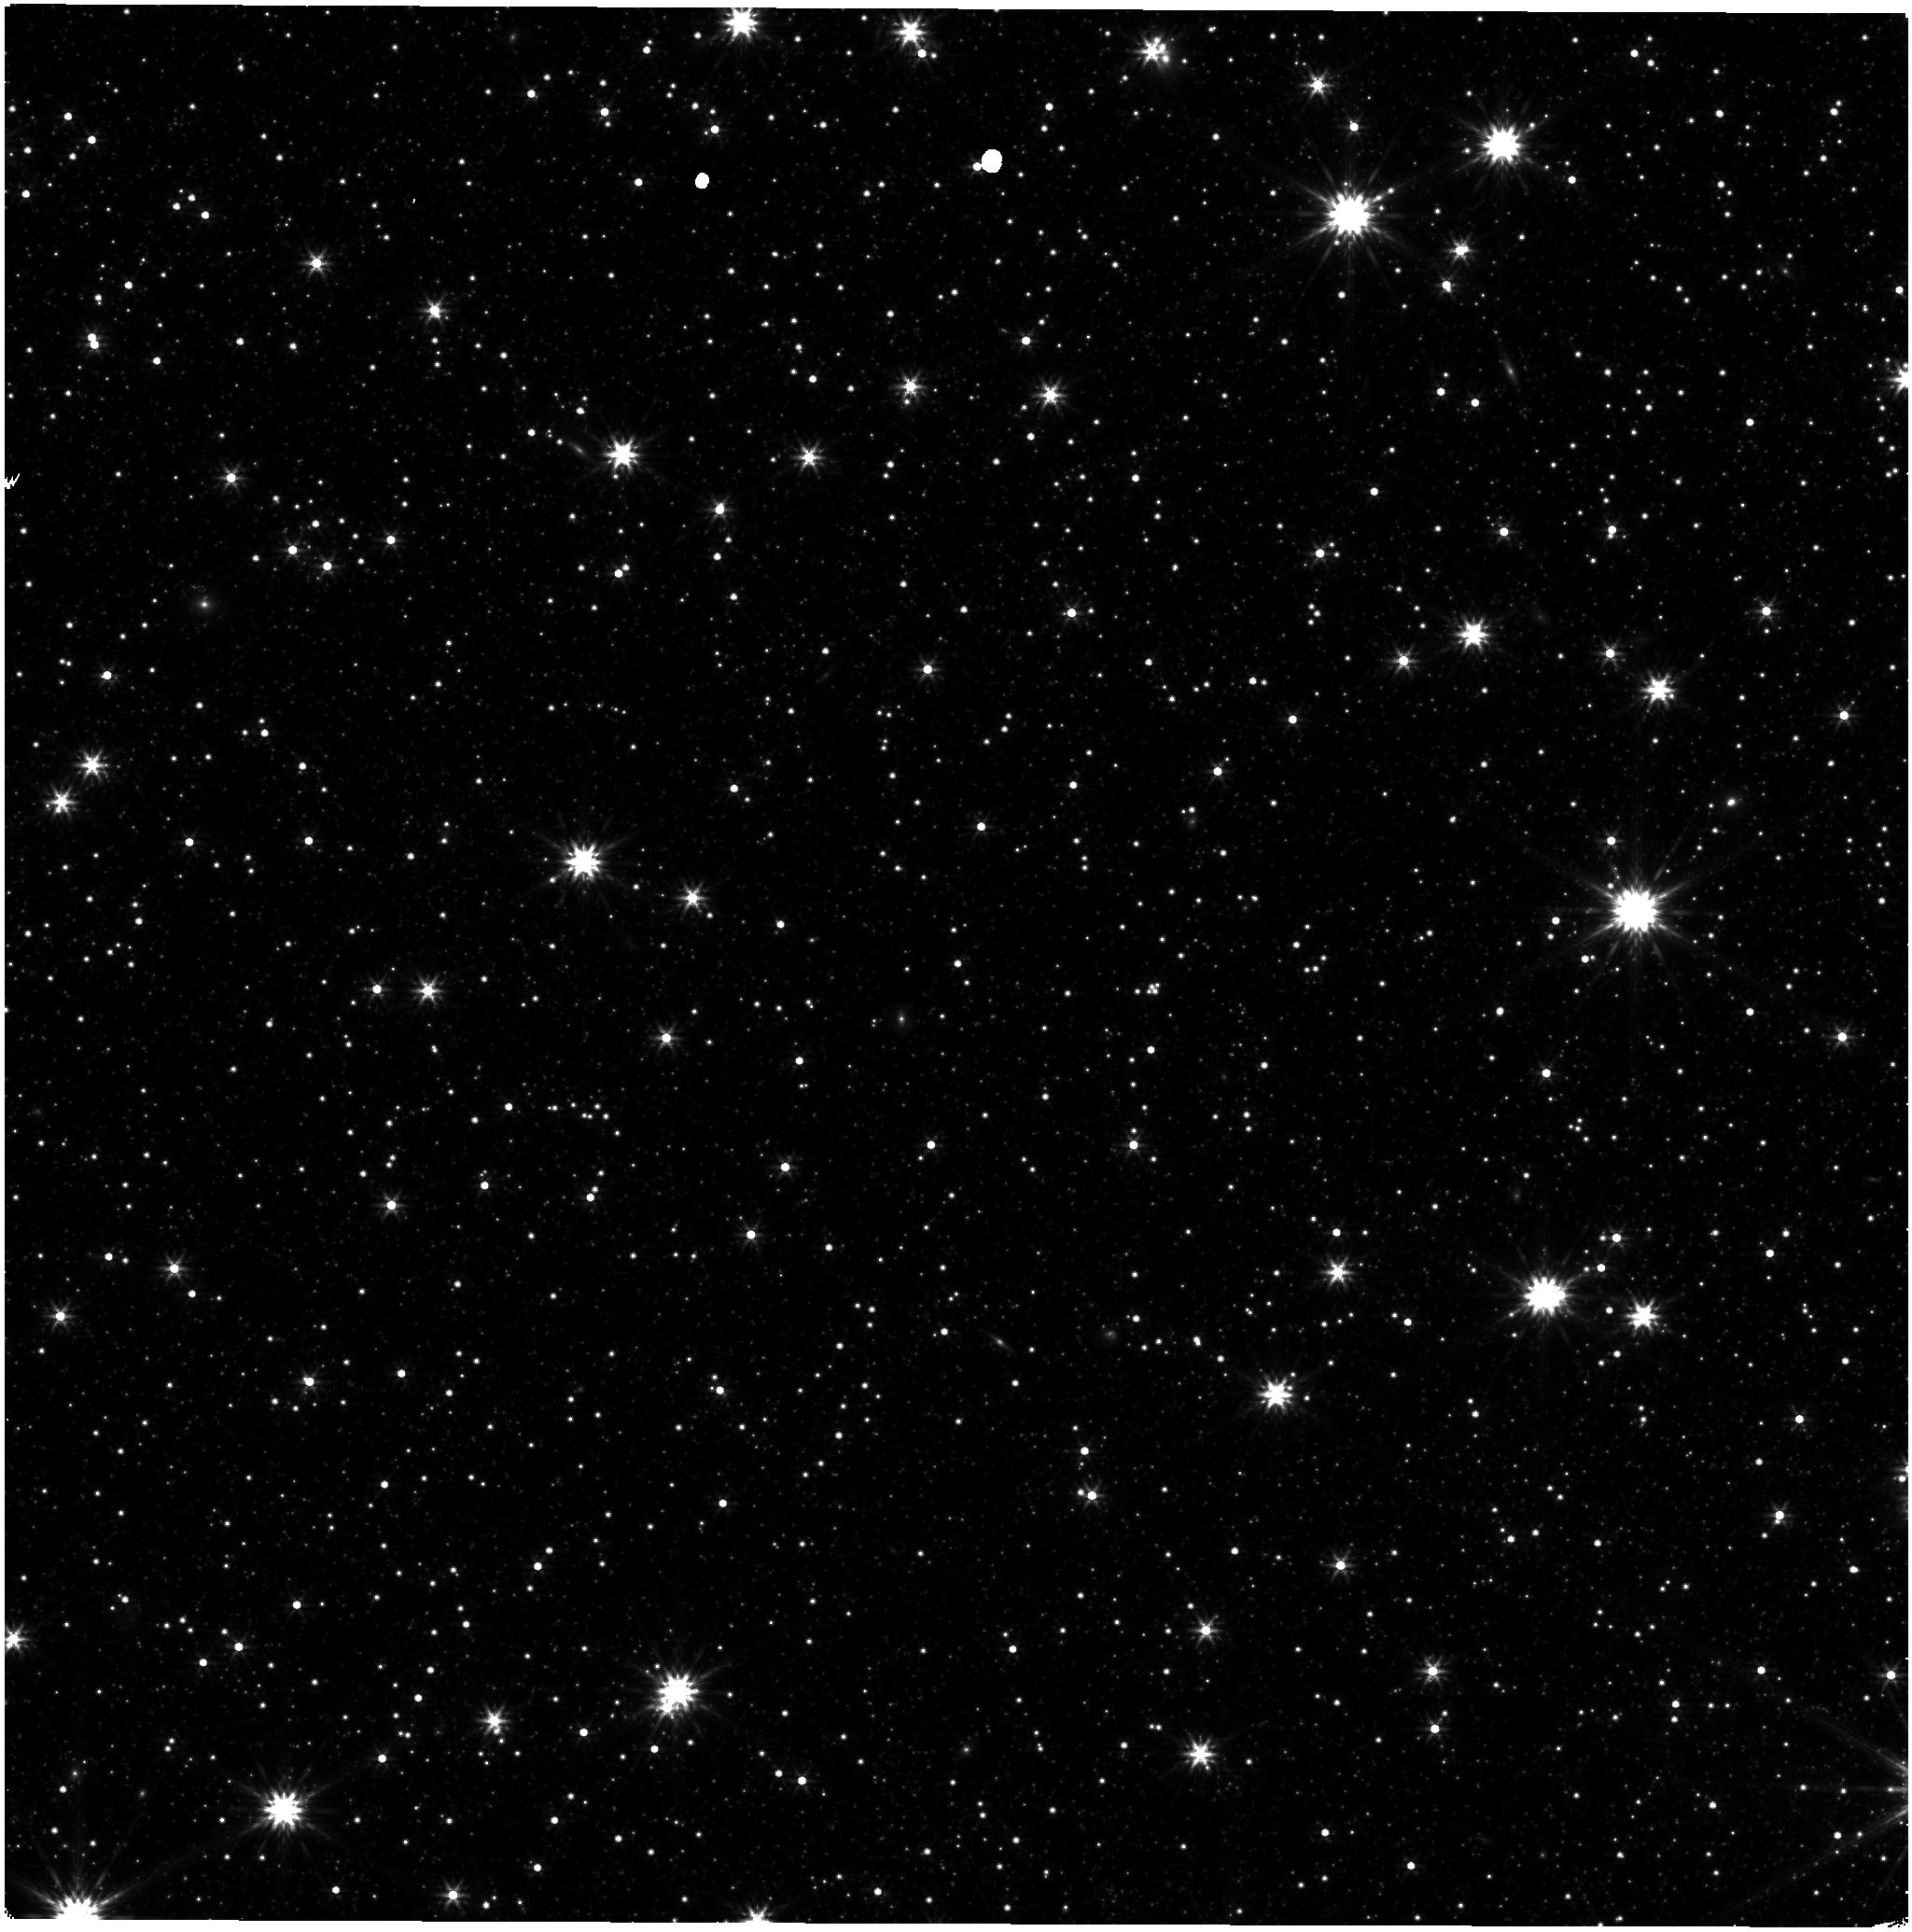
Target: LMC-NIRISS-FGS-ALIGNMENT. Instrument: NIRISS. Filter: F356W. Exposure: 21 min. Observation ID: jw06656-o001_t001_niriss_clearp-f356w

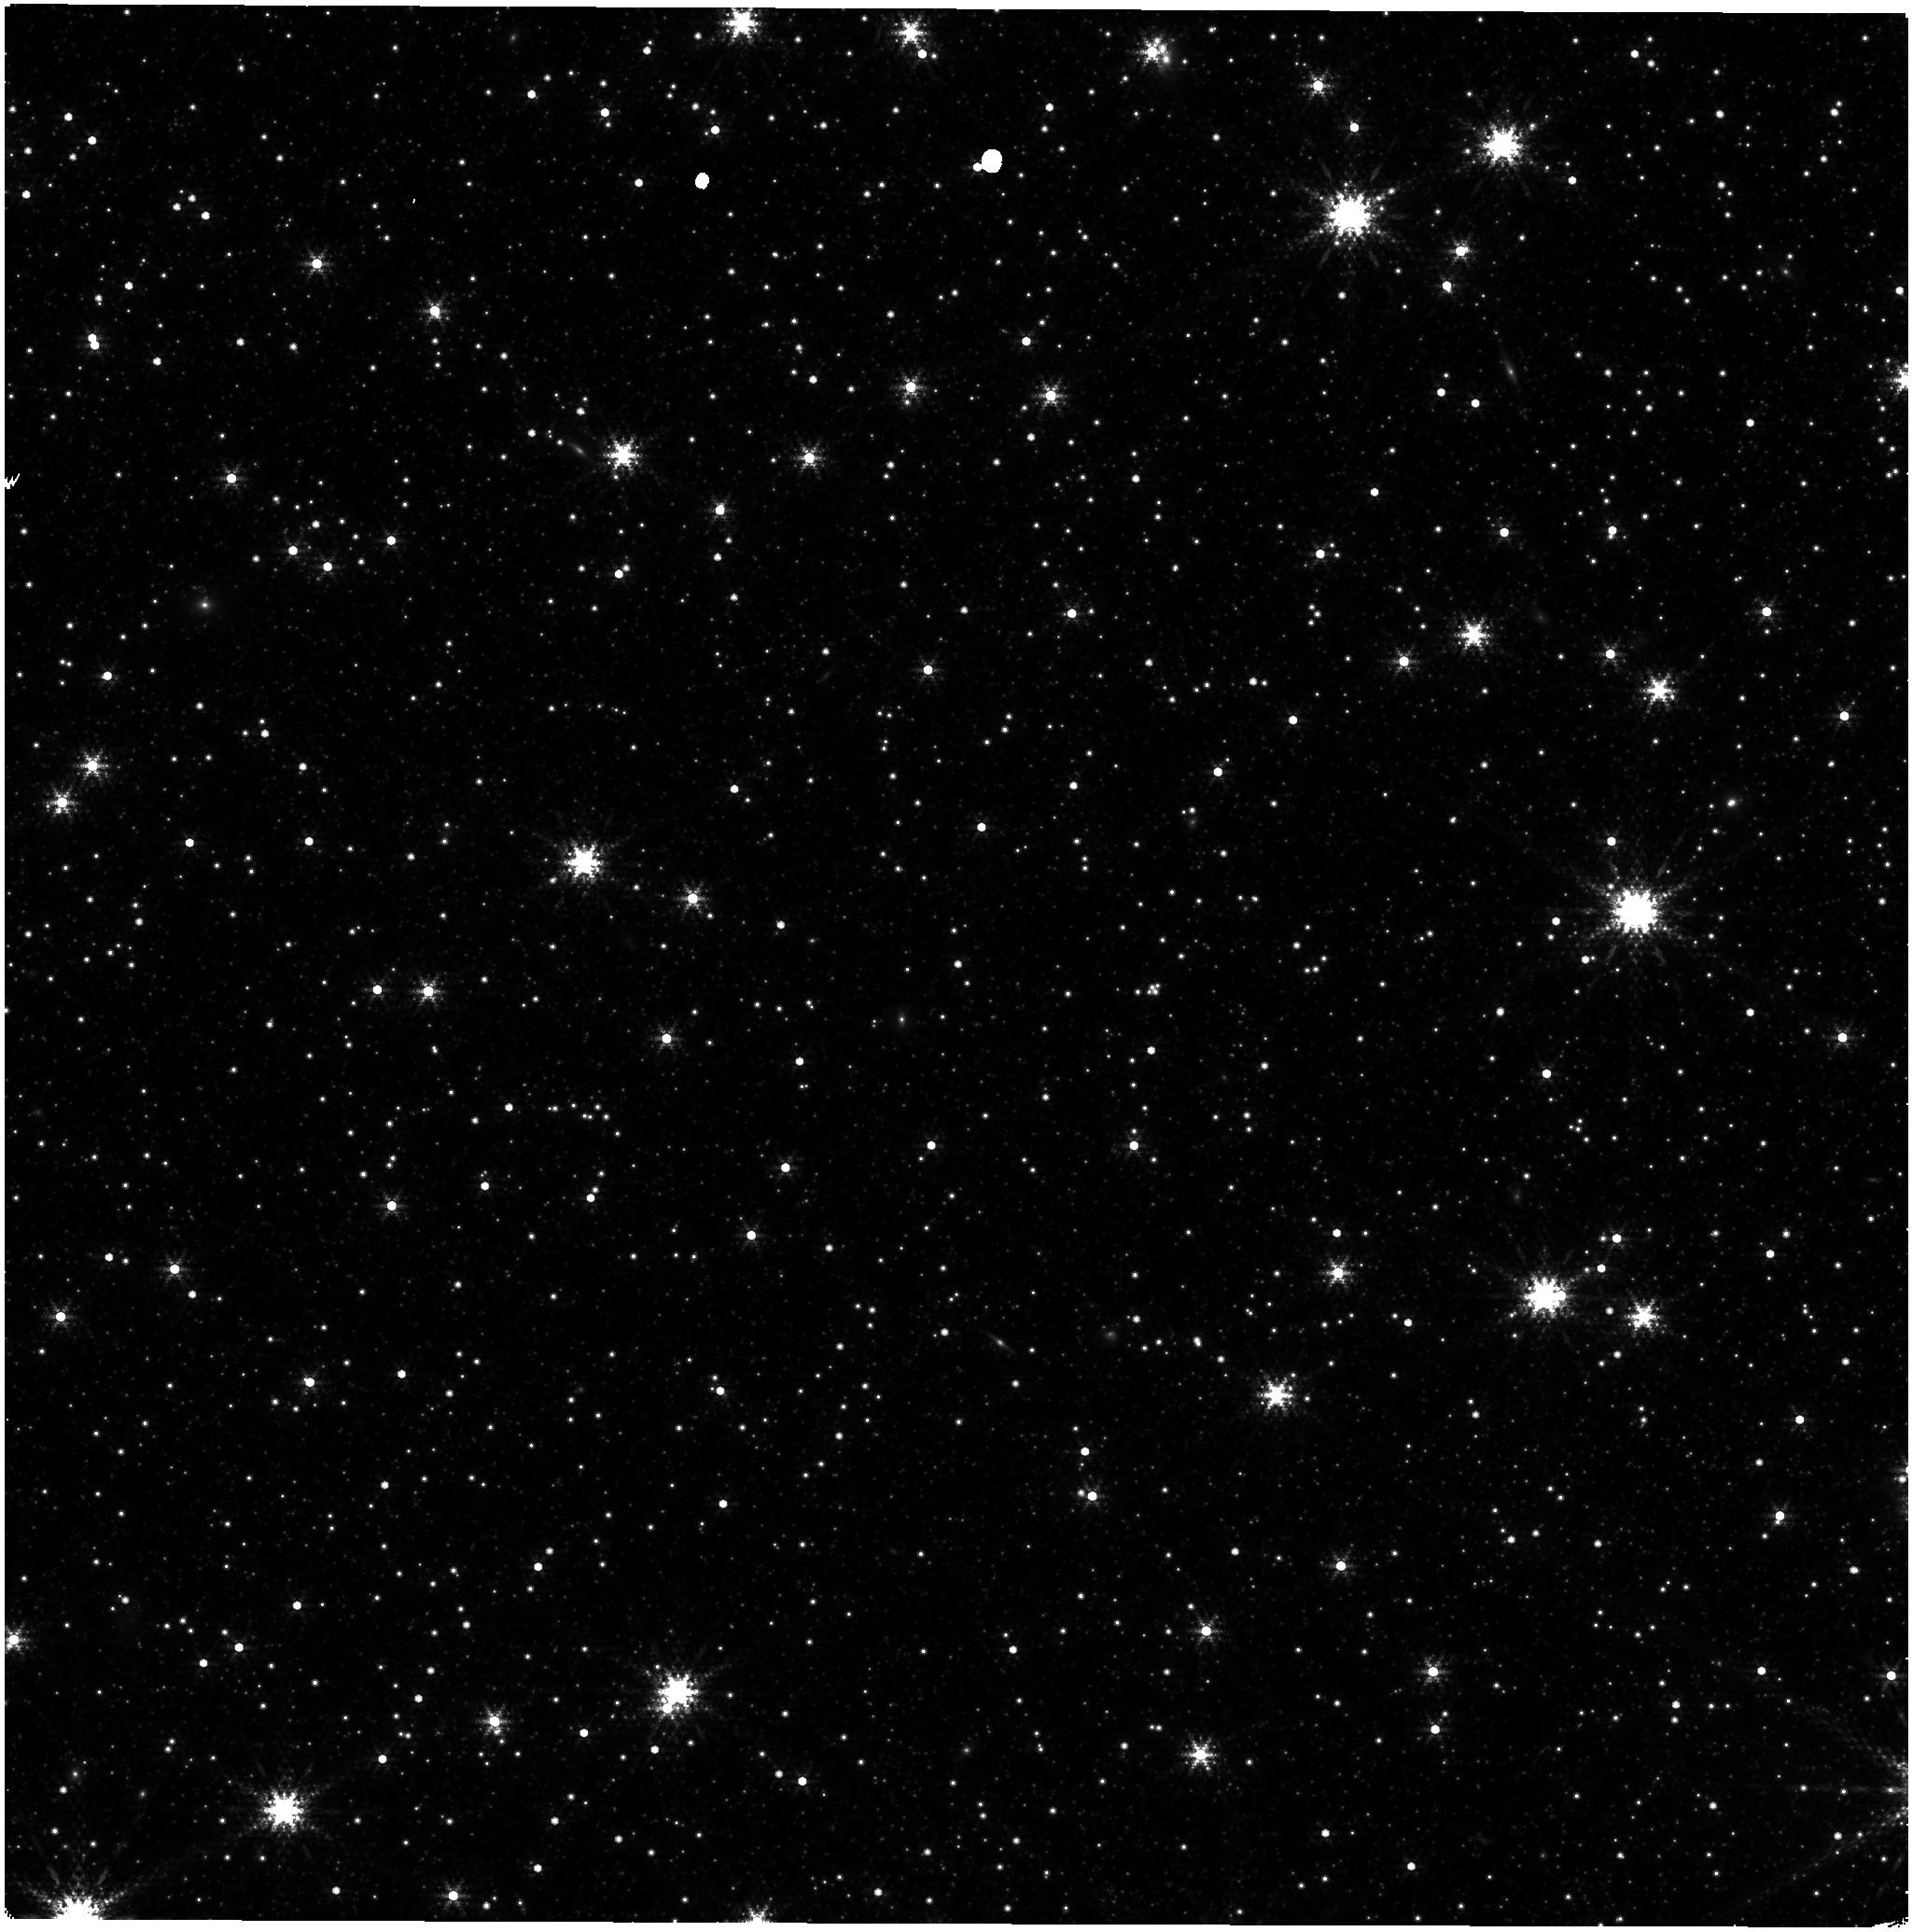
Target: LMC-NIRISS-FGS-ALIGNMENT. Instrument: NIRISS. Filter: F380M. Exposure: 1.1 h. Observation ID: jw06656-o001_t001_niriss_clearp-f380m

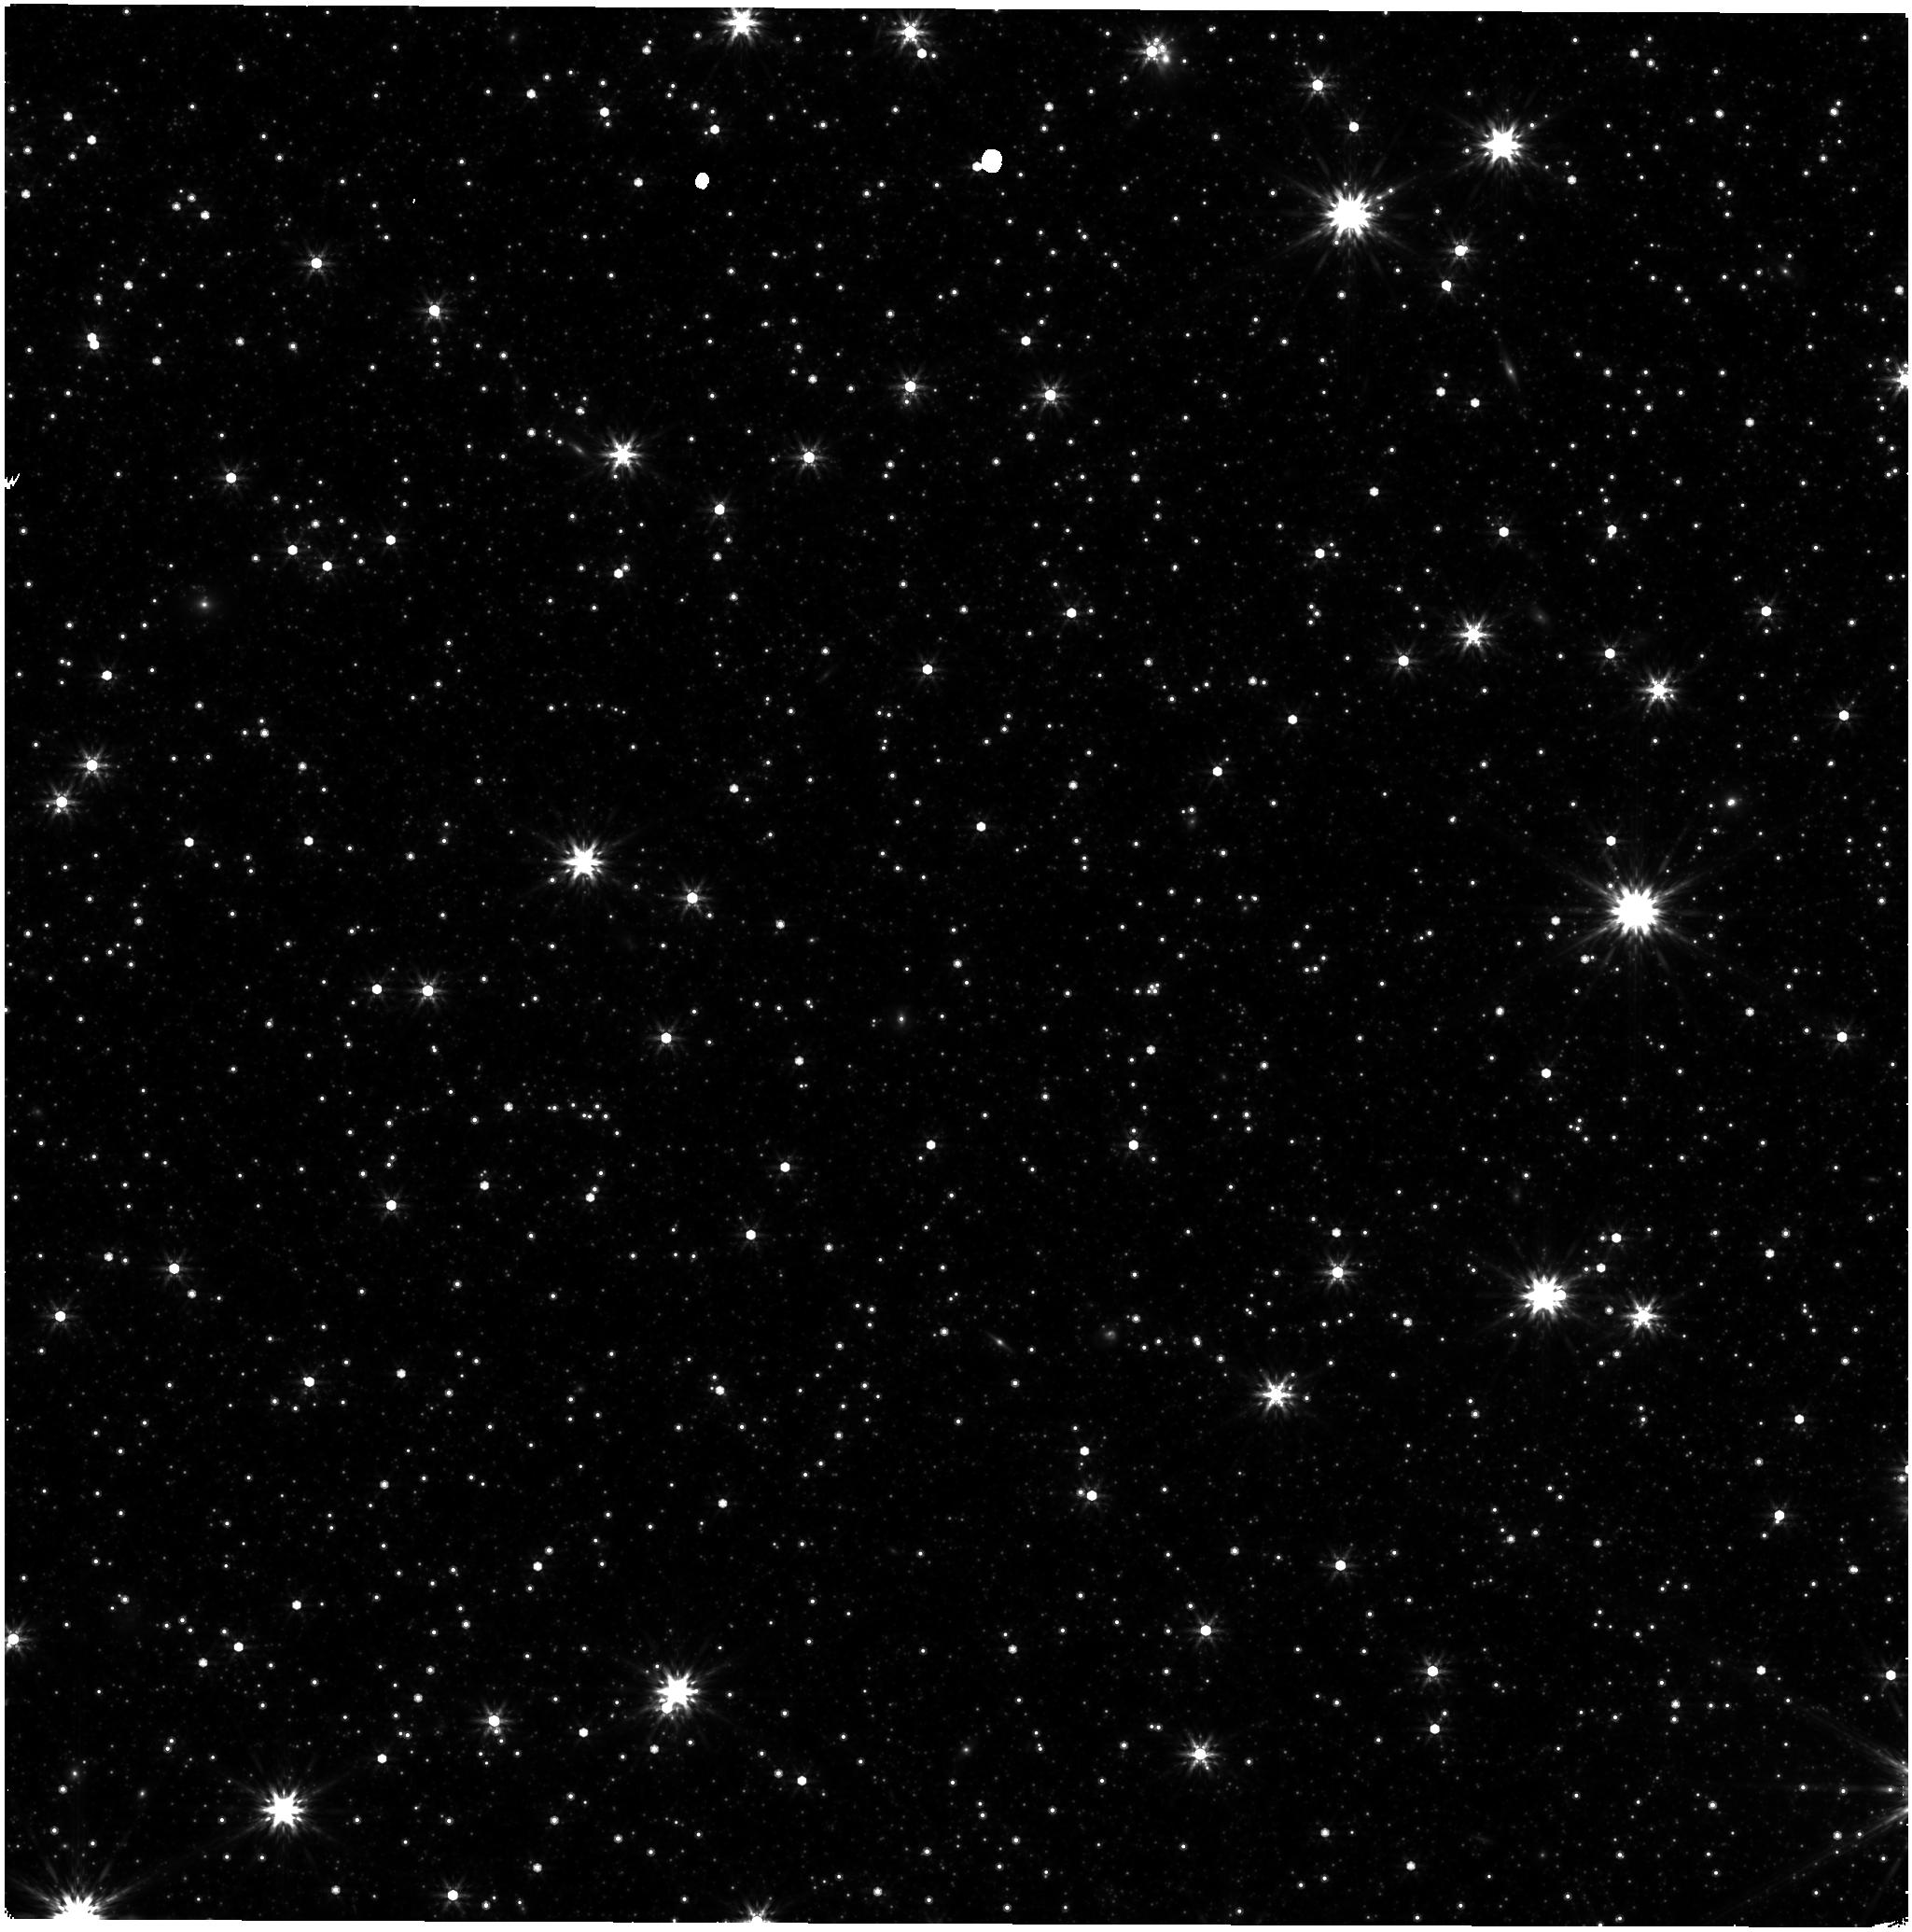
Target: LMC-NIRISS-FGS-ALIGNMENT. Instrument: NIRISS. Filter: F444W. Exposure: 21 min. Observation ID: jw06656-o001_t001_niriss_clearp-f444w

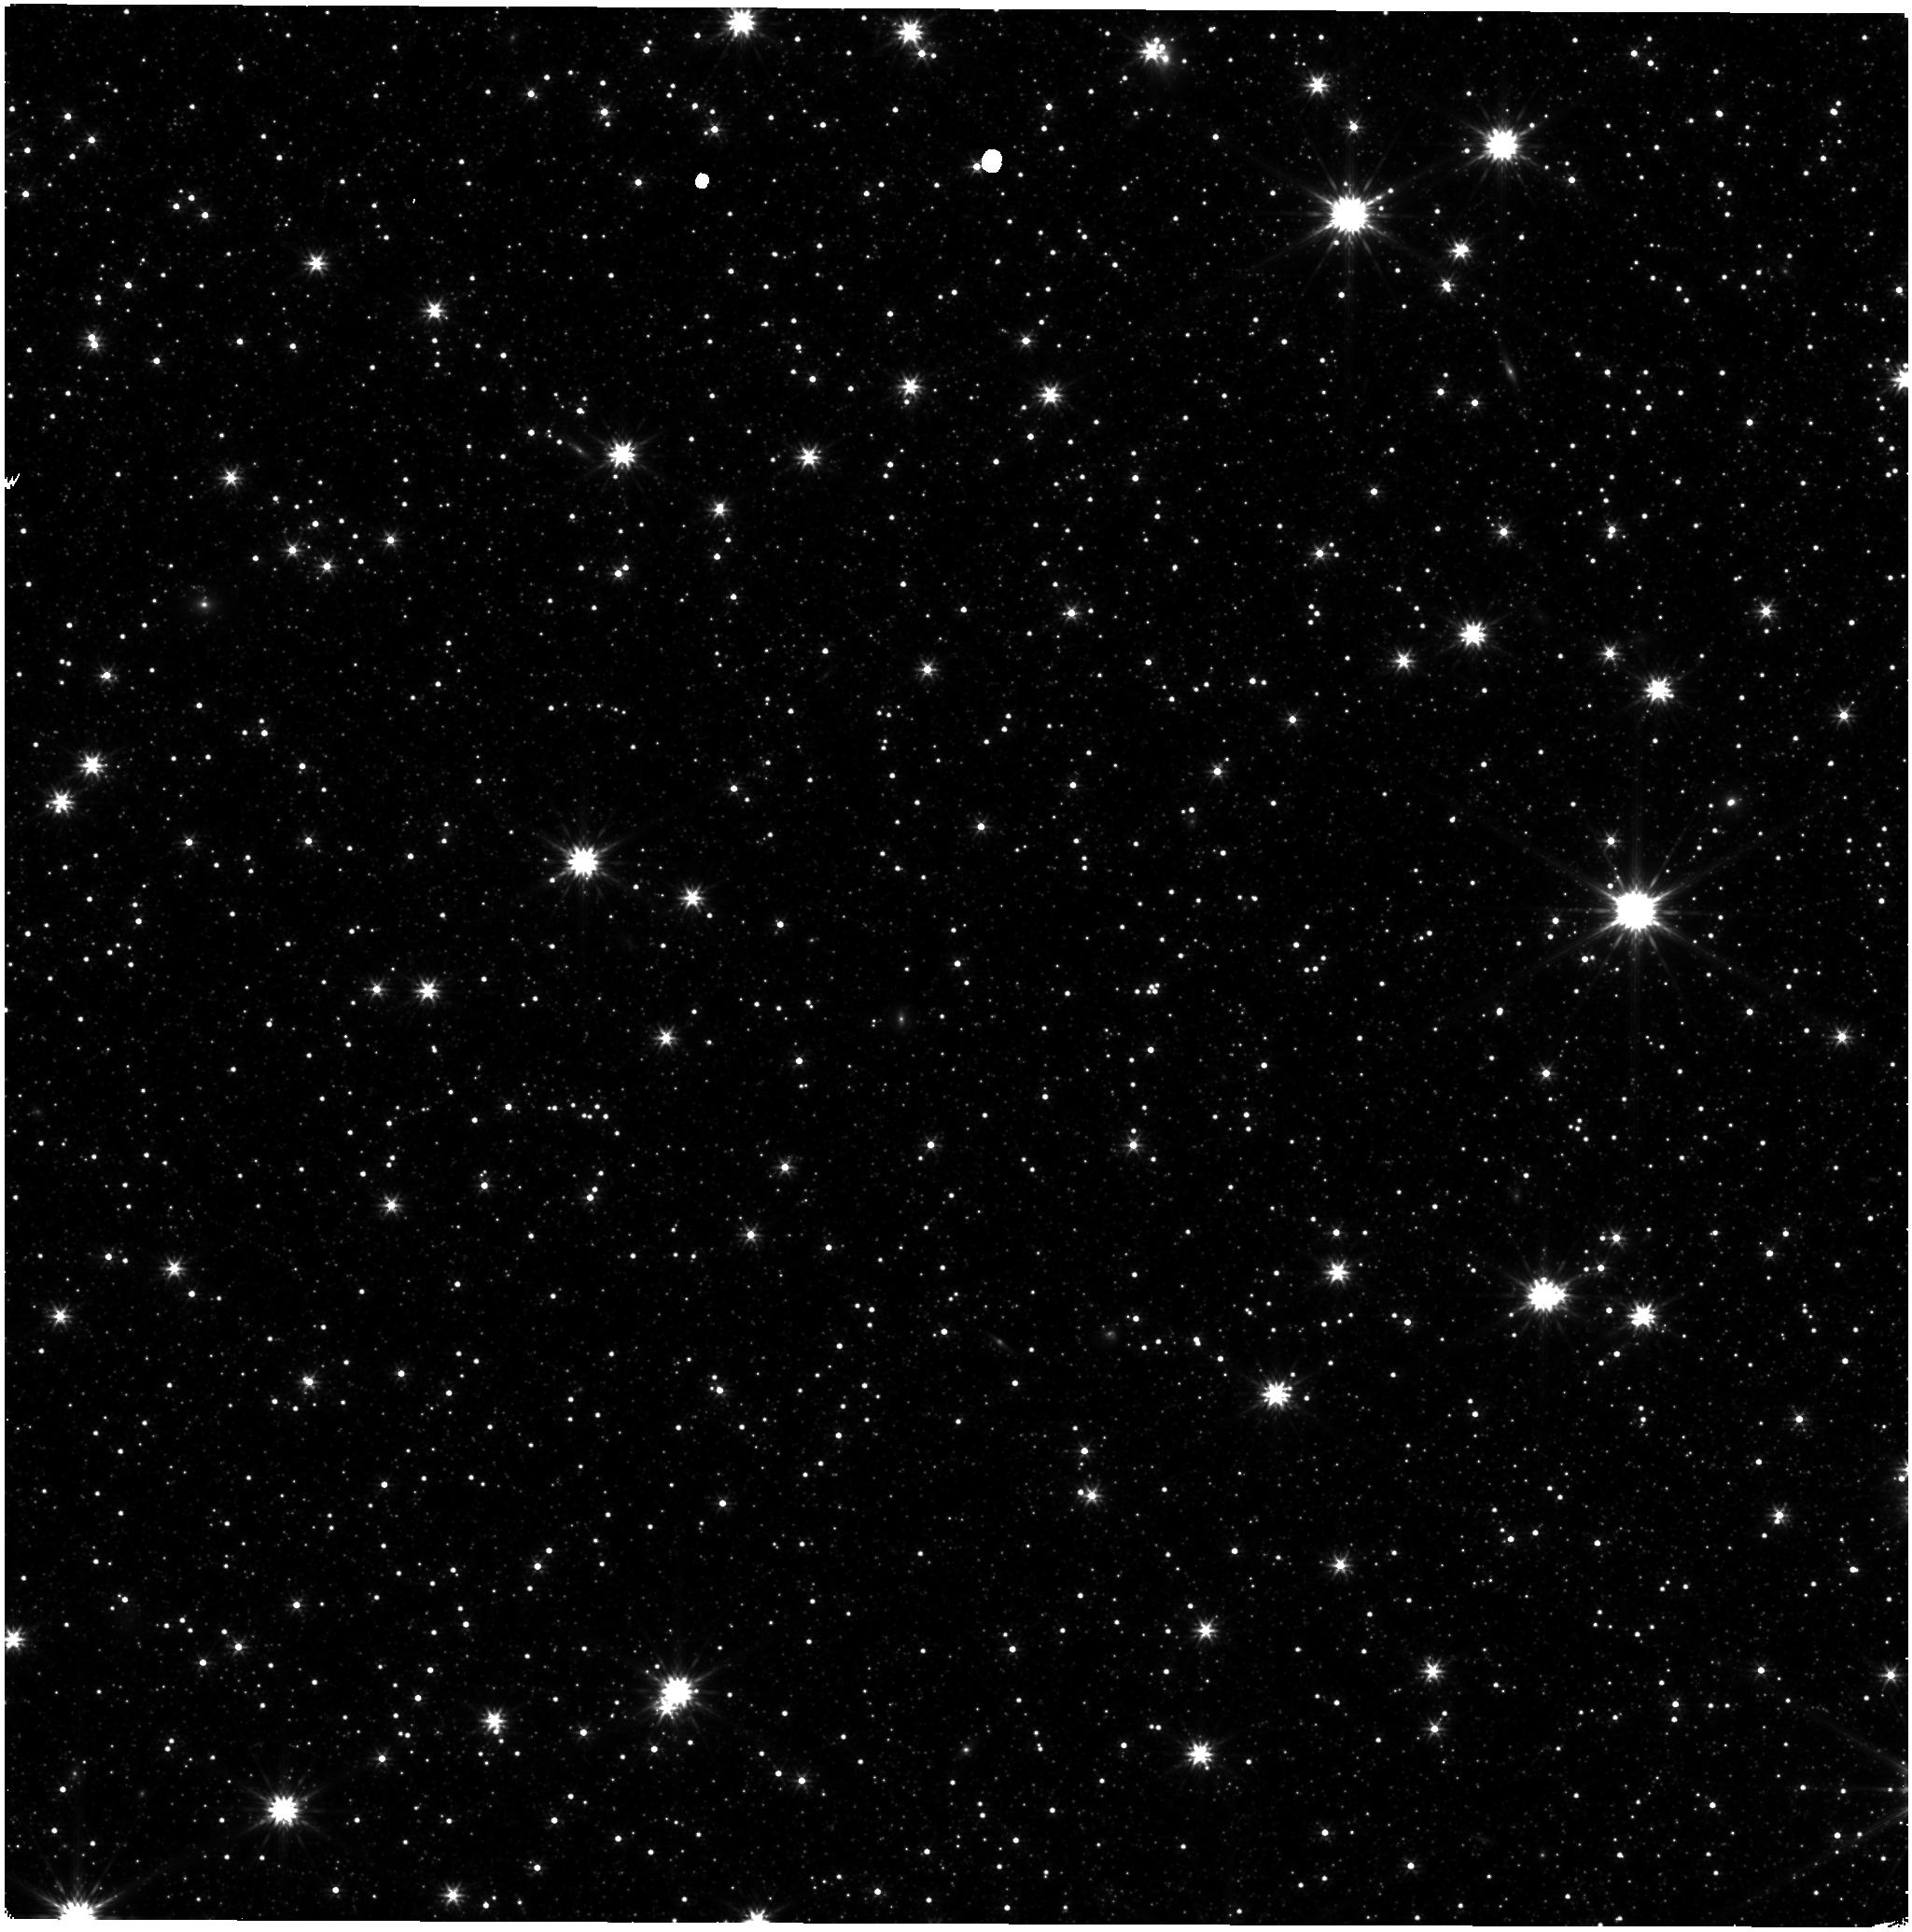
Target: LMC-NIRISS-FGS-ALIGNMENT. Instrument: NIRISS. Filter: F277W. Exposure: 21 min. Observation ID: jw06656-o001_t001_niriss_clearp-f277w

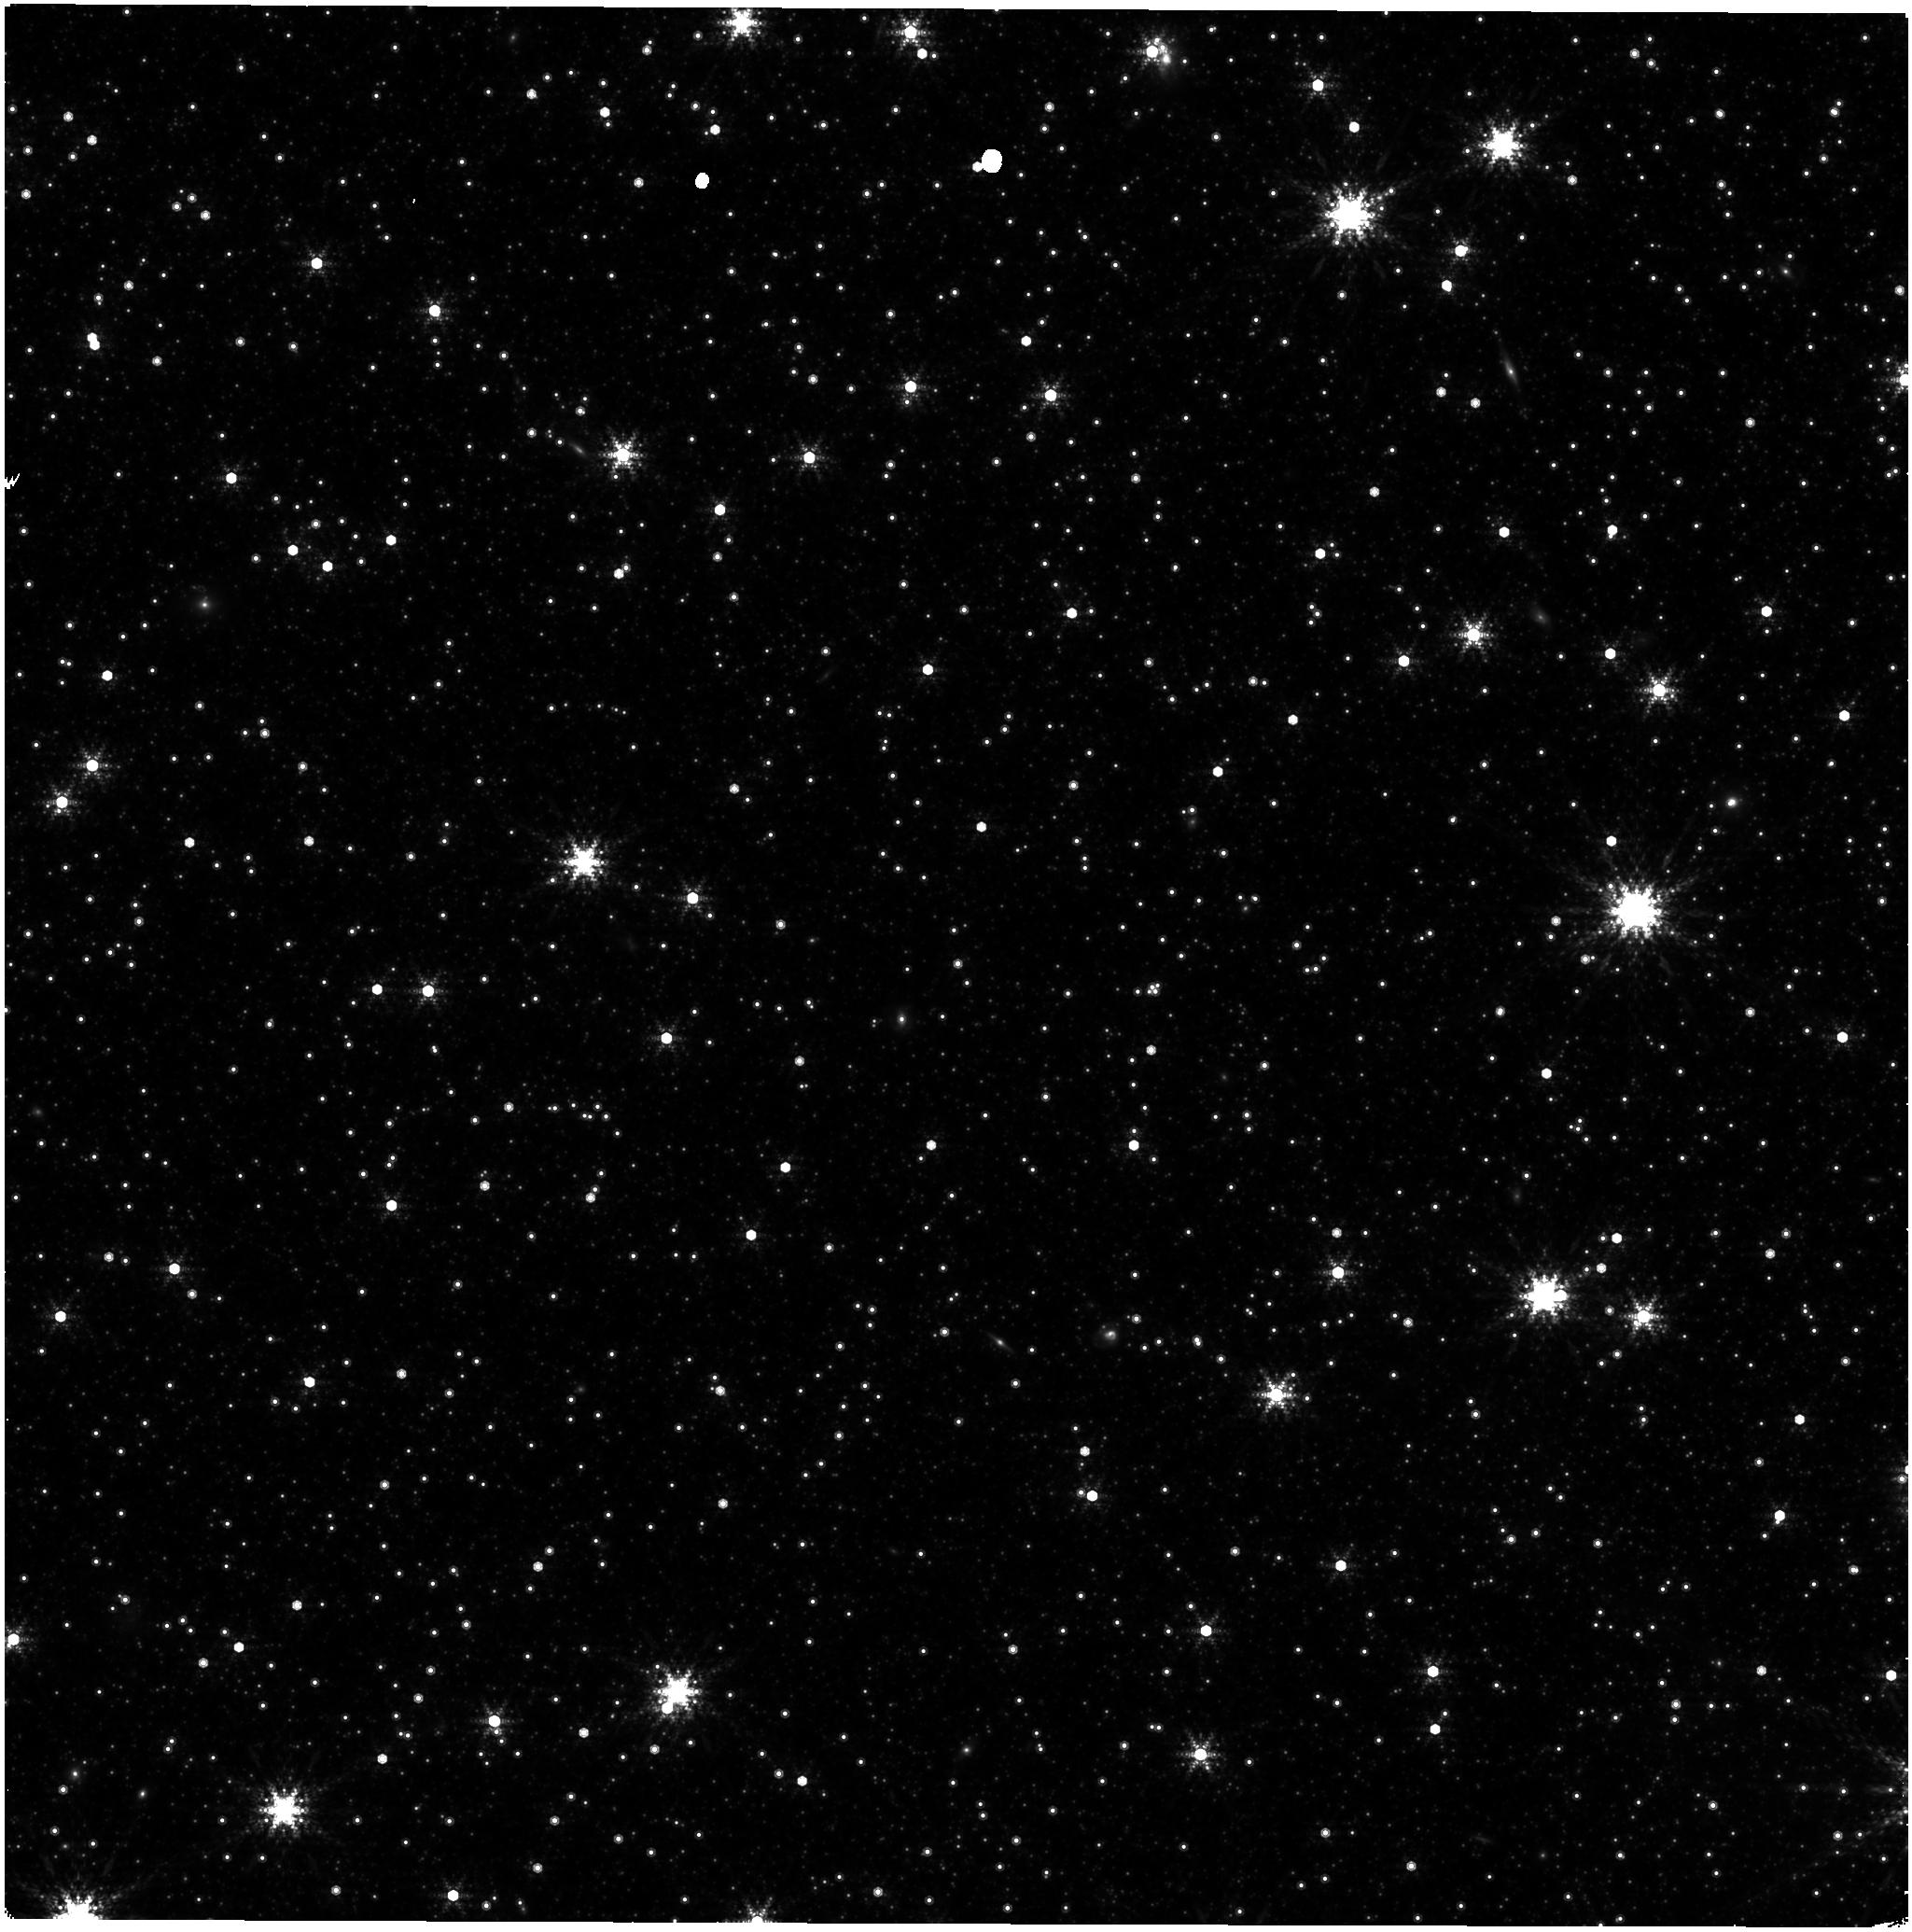
Target: LMC-NIRISS-FGS-ALIGNMENT. Instrument: NIRISS. Filter: F480M. Exposure: 2.1 h. Observation ID: jw06656-o001_t001_niriss_clearp-f480m

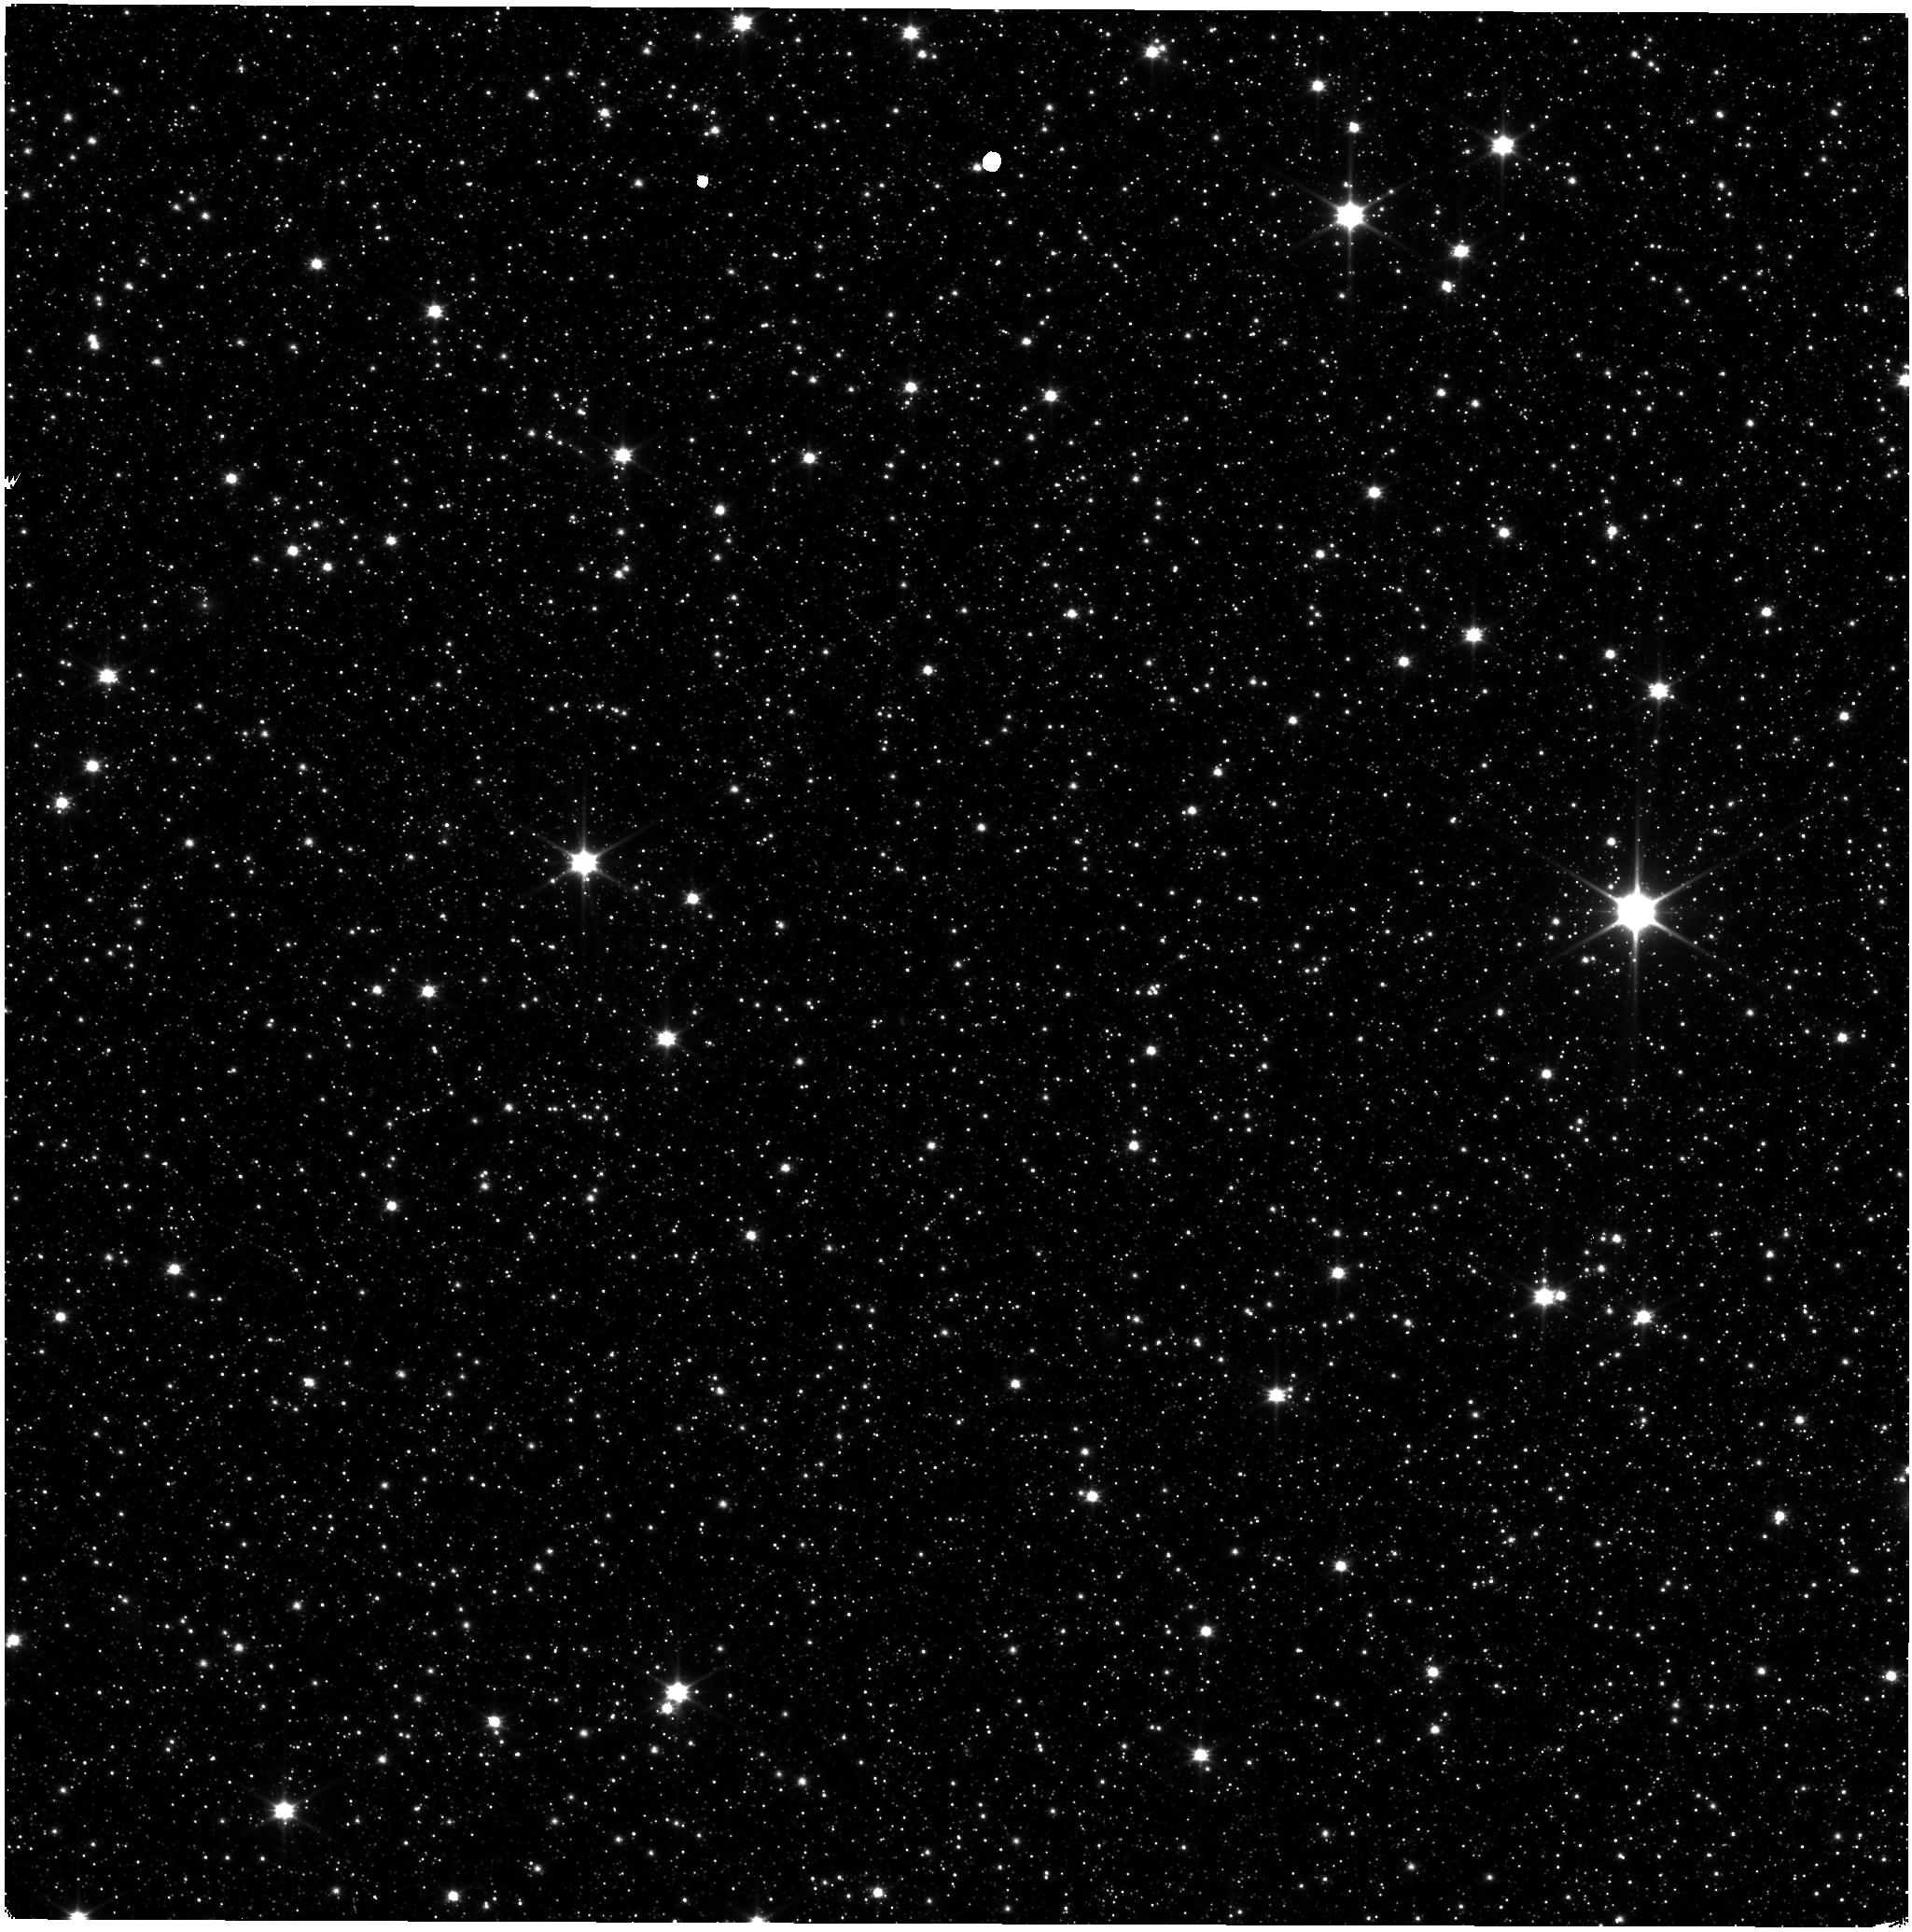
Target: LMC-NIRISS-FGS-ALIGNMENT. Instrument: NIRISS. Filter: CLEAR+F090W. Exposure: 11 min. Observation ID: jw06656-o001_t001_niriss_clear-f090w

CAL-NIS-305: NIRISS Astrometric Calibration (PI: Sohn, Sangmo Tony)

A re-measurement of the NIRISS distortion and offset from the Guider is requested for trending of any possible changes in the astrometric distortion with time. A single epoch observation will be made in all the NIRISS imaging filters using the same pointing in the Large Magelanic Cloud astrometric field as was used for this purpose in commissioning and in both cycle 1 calibration and cycle 2 calibration. This calibration program may change in response to system developments and the final Cycle 3 science program.